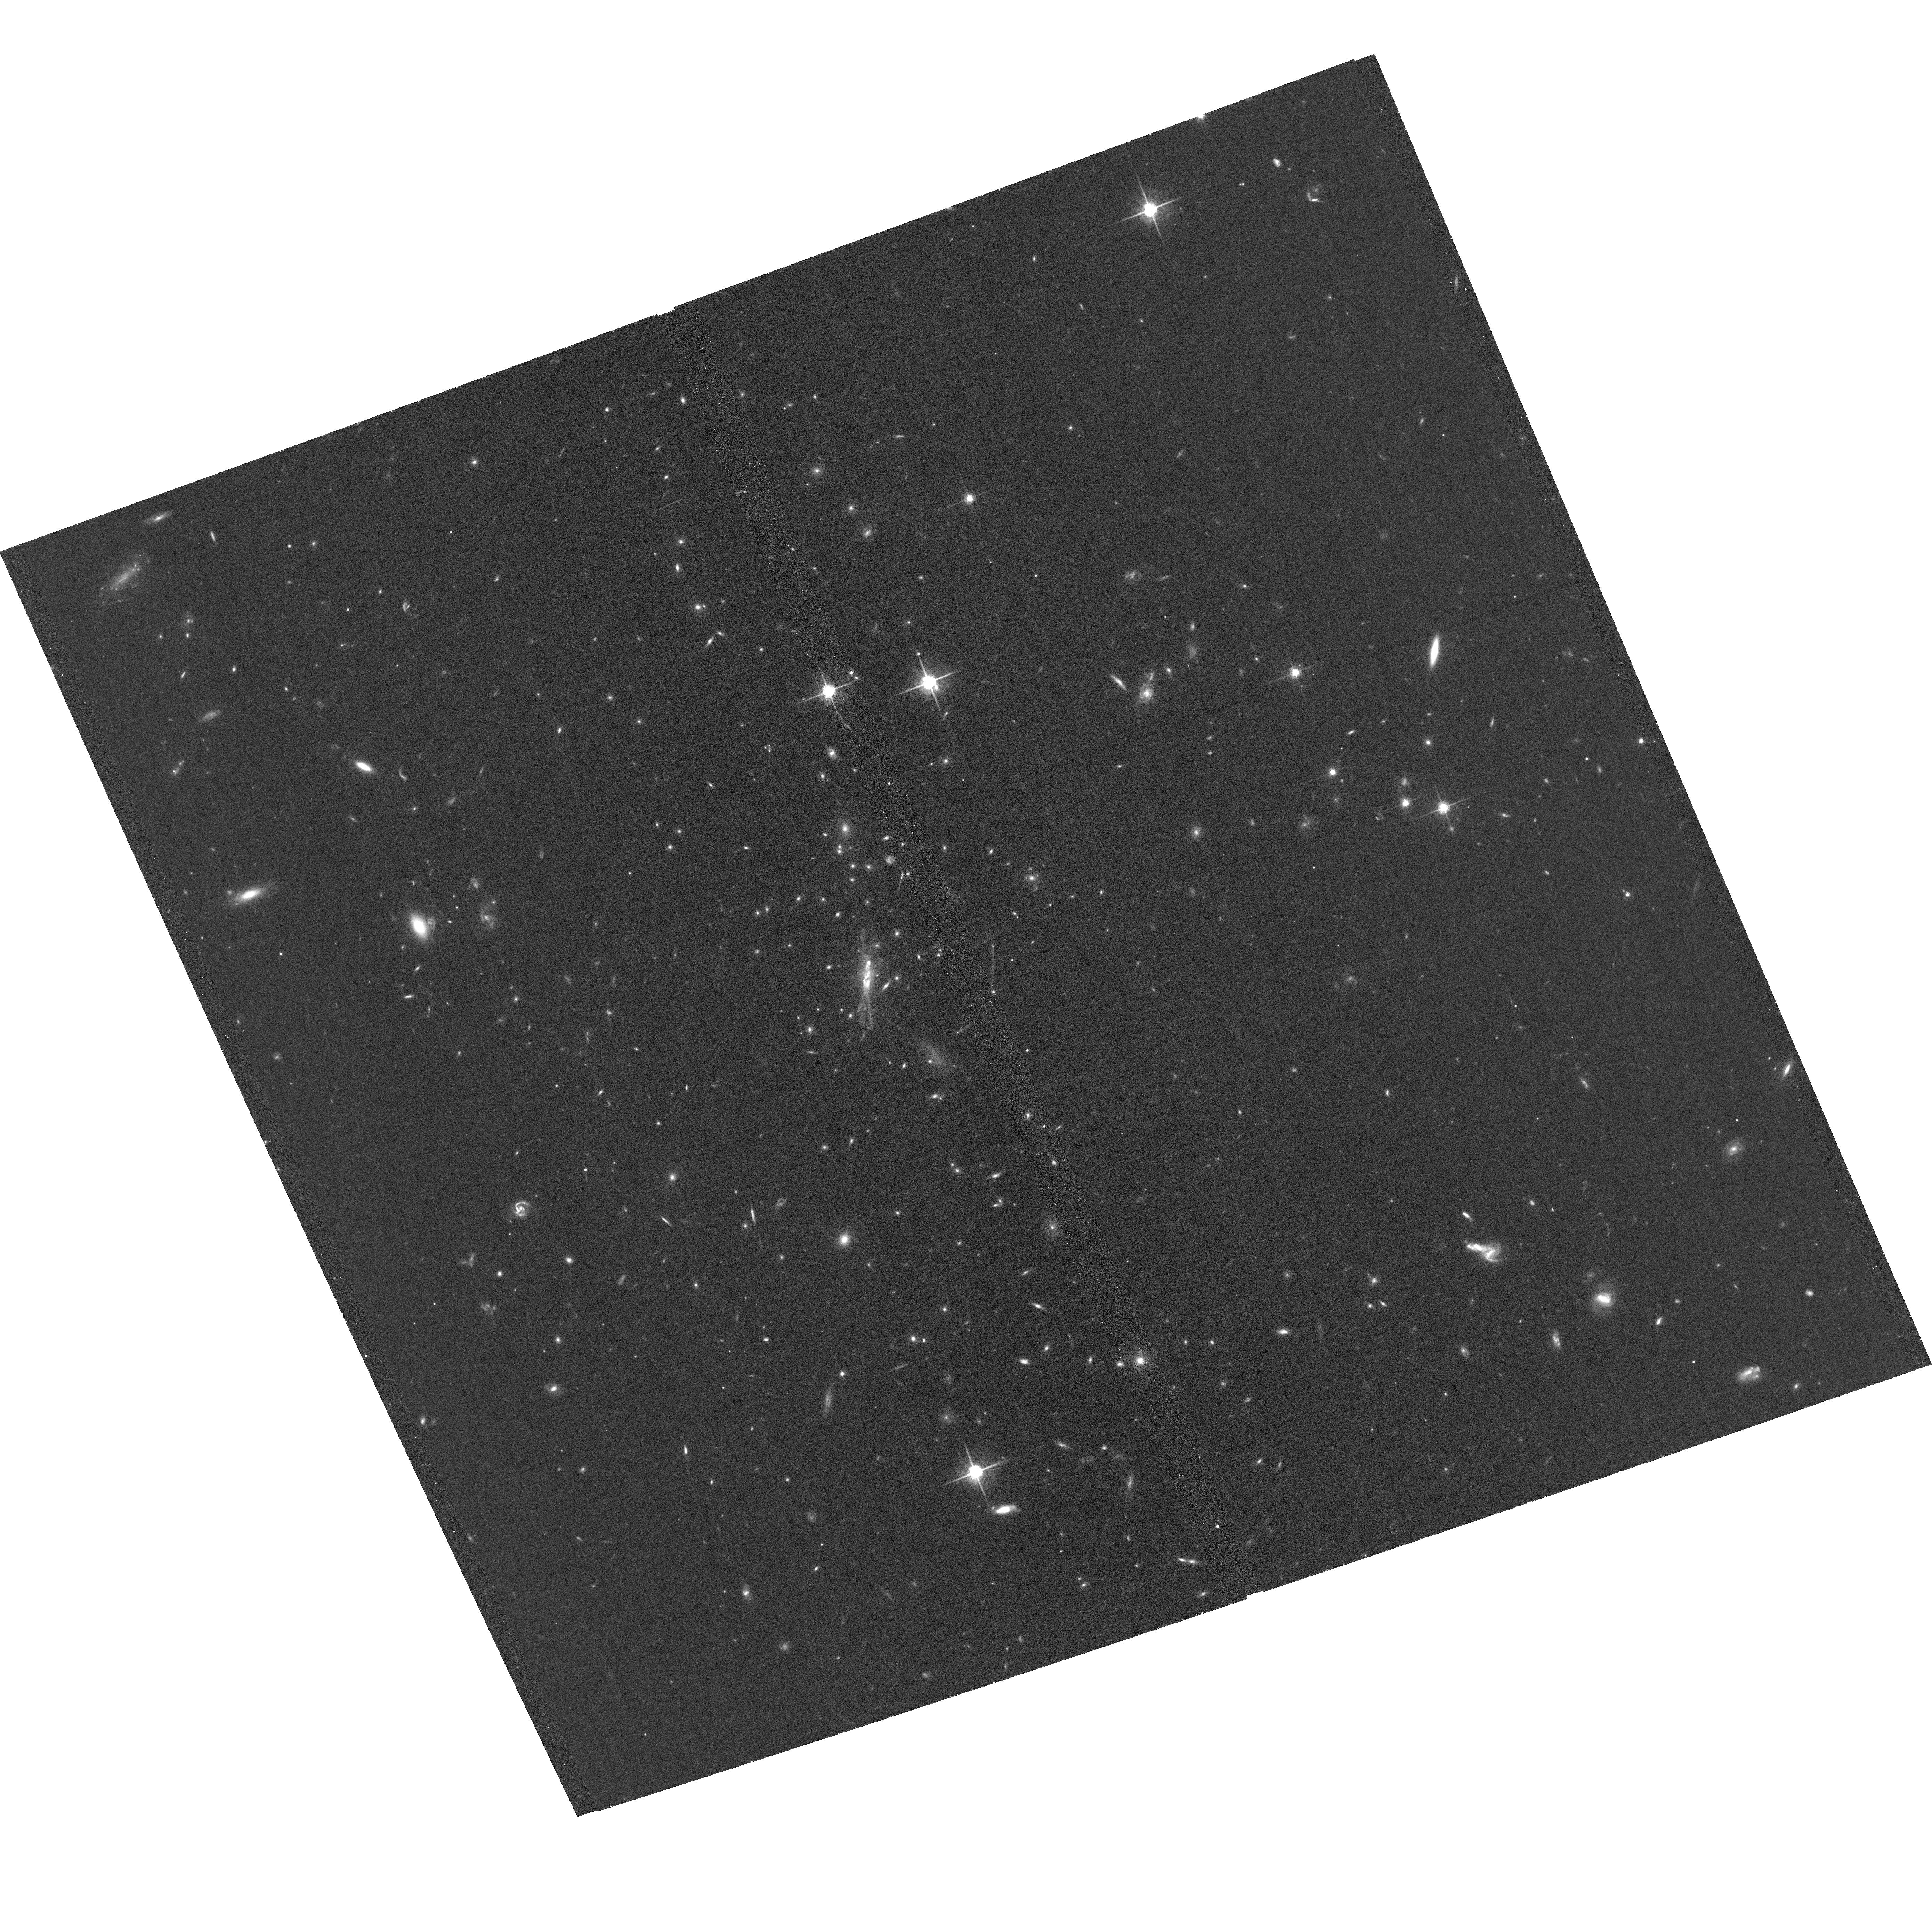
Target: ACT-CLJ1407+10.48
Instrument: ACS/WFC
Filter: F775W
Exposure: 35 min
Observation ID: hst_17244_01_acs_wfc_f775w_jf2a01

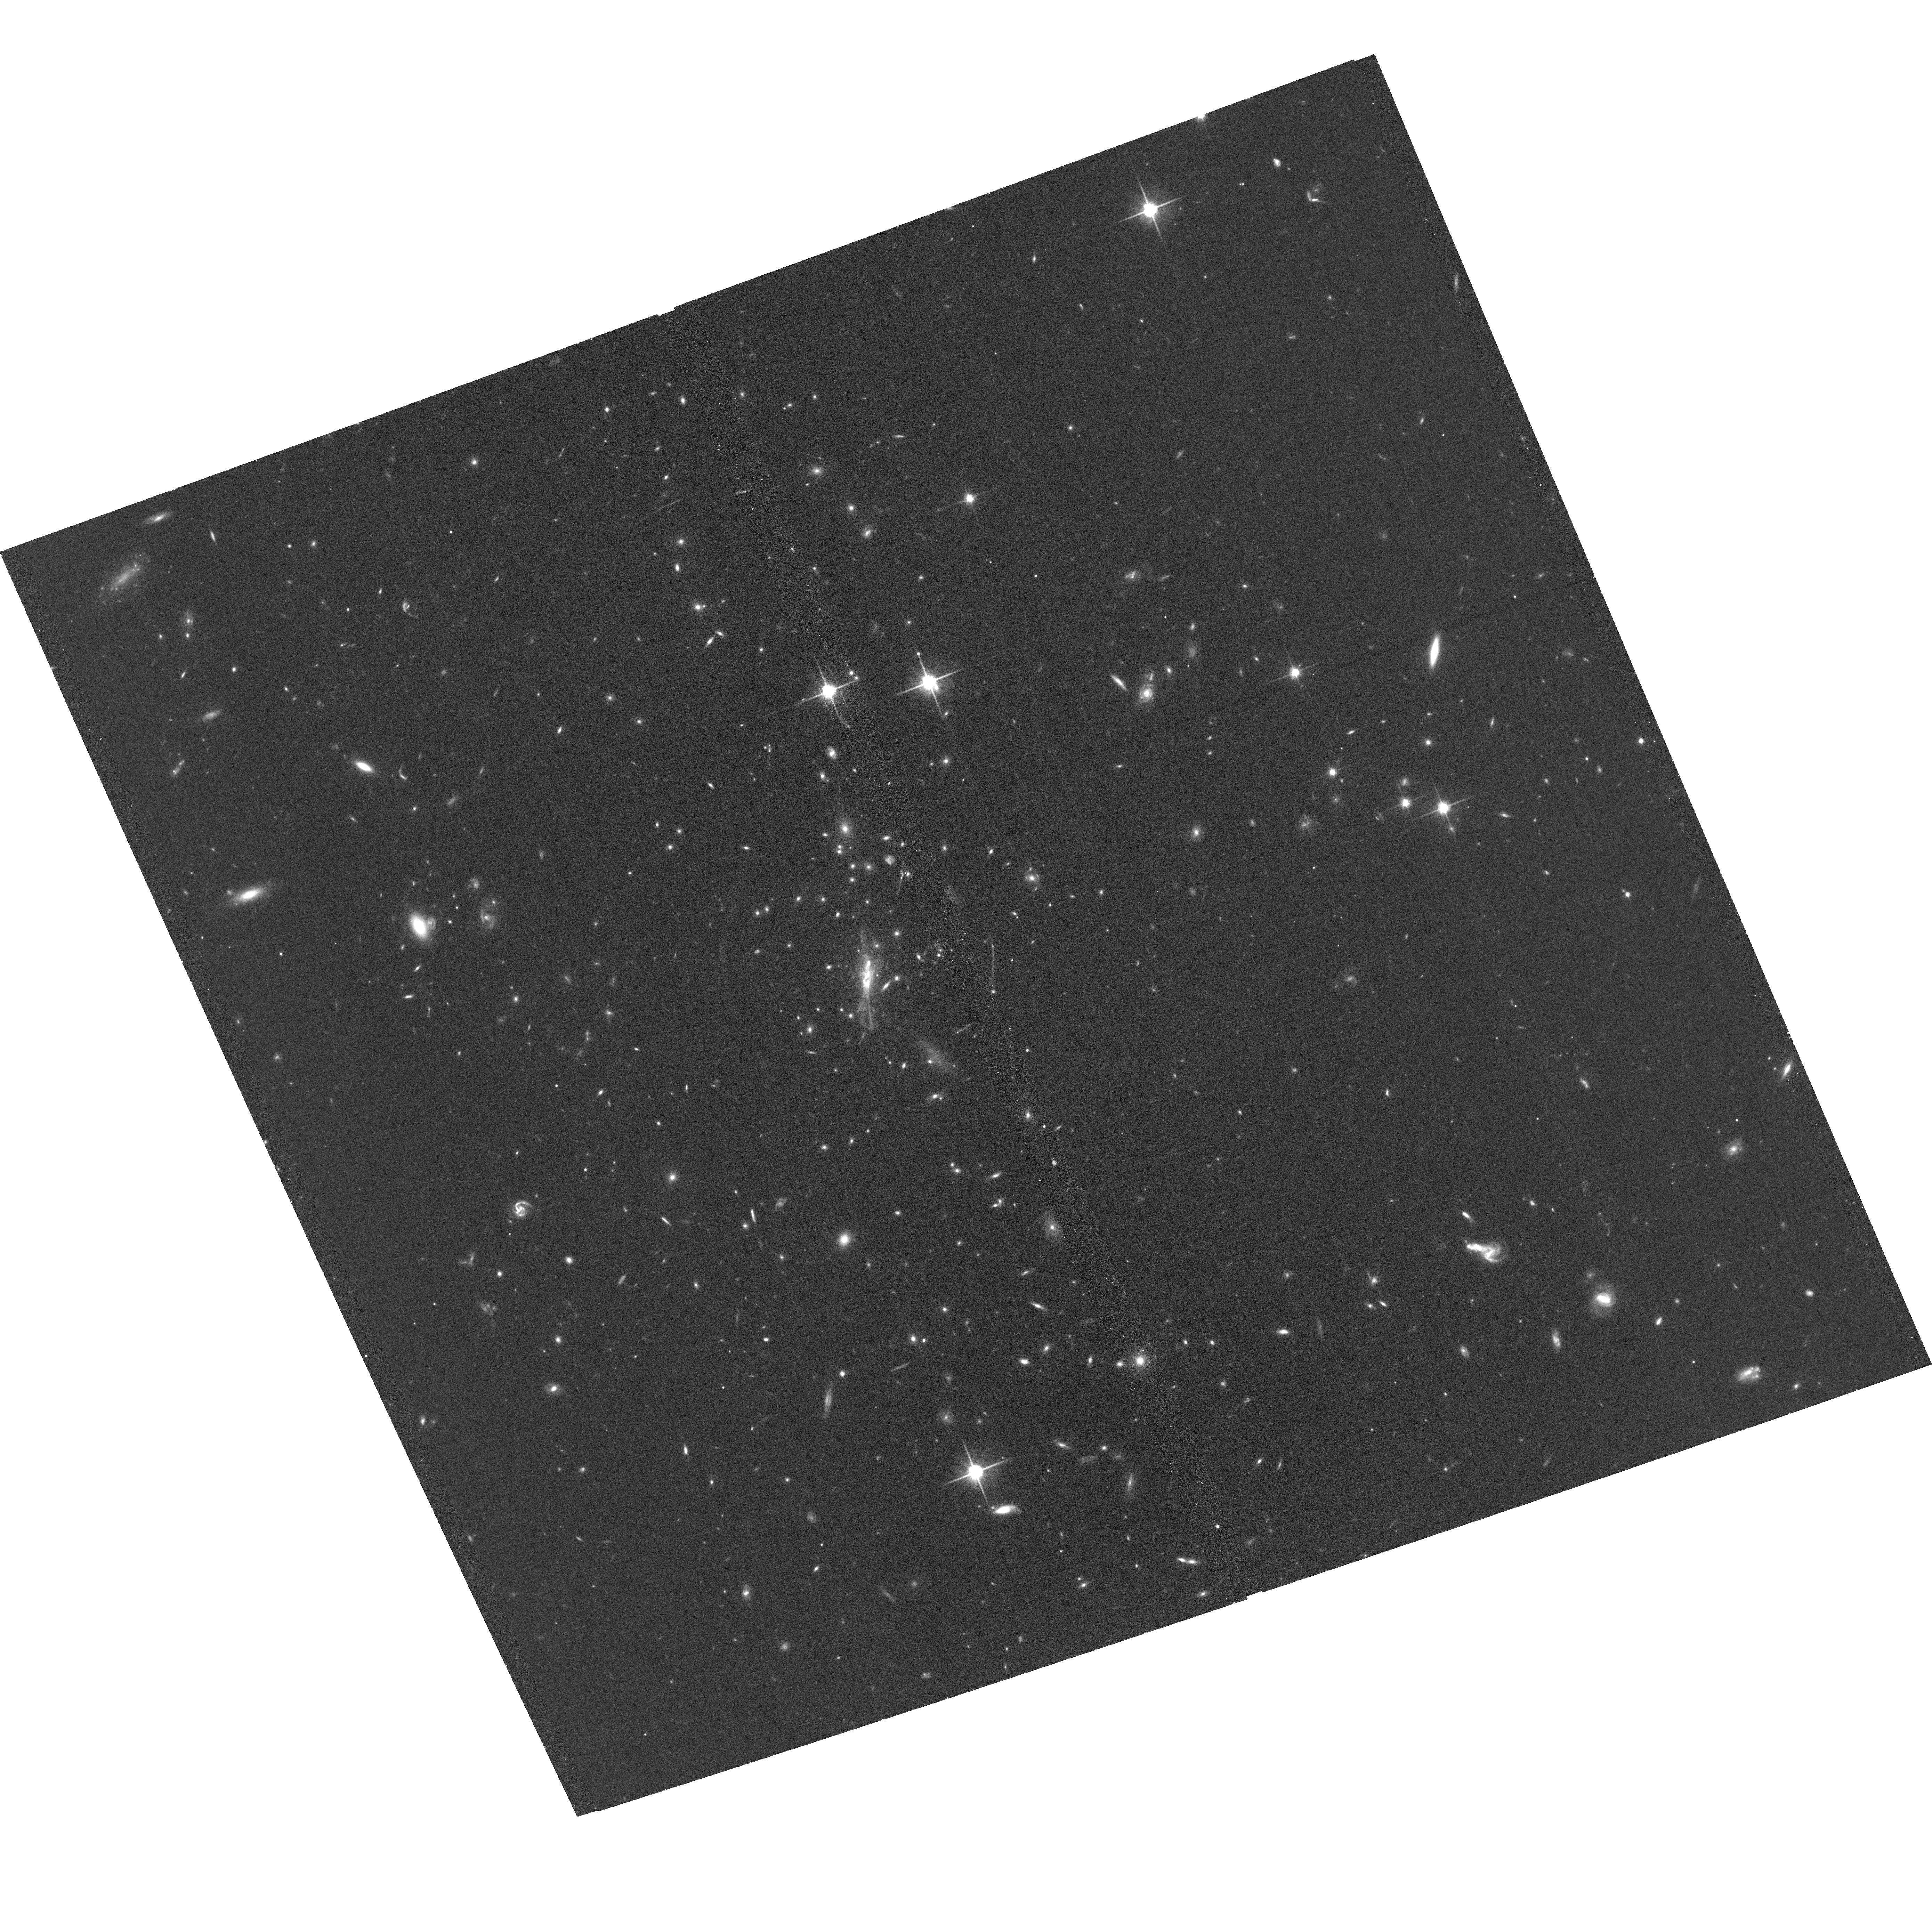
Target: ACT-CLJ1407+10.48
Instrument: ACS/WFC
Filter: F814W
Exposure: 35 min
Observation ID: hst_17244_01_acs_wfc_f814w_jf2a01

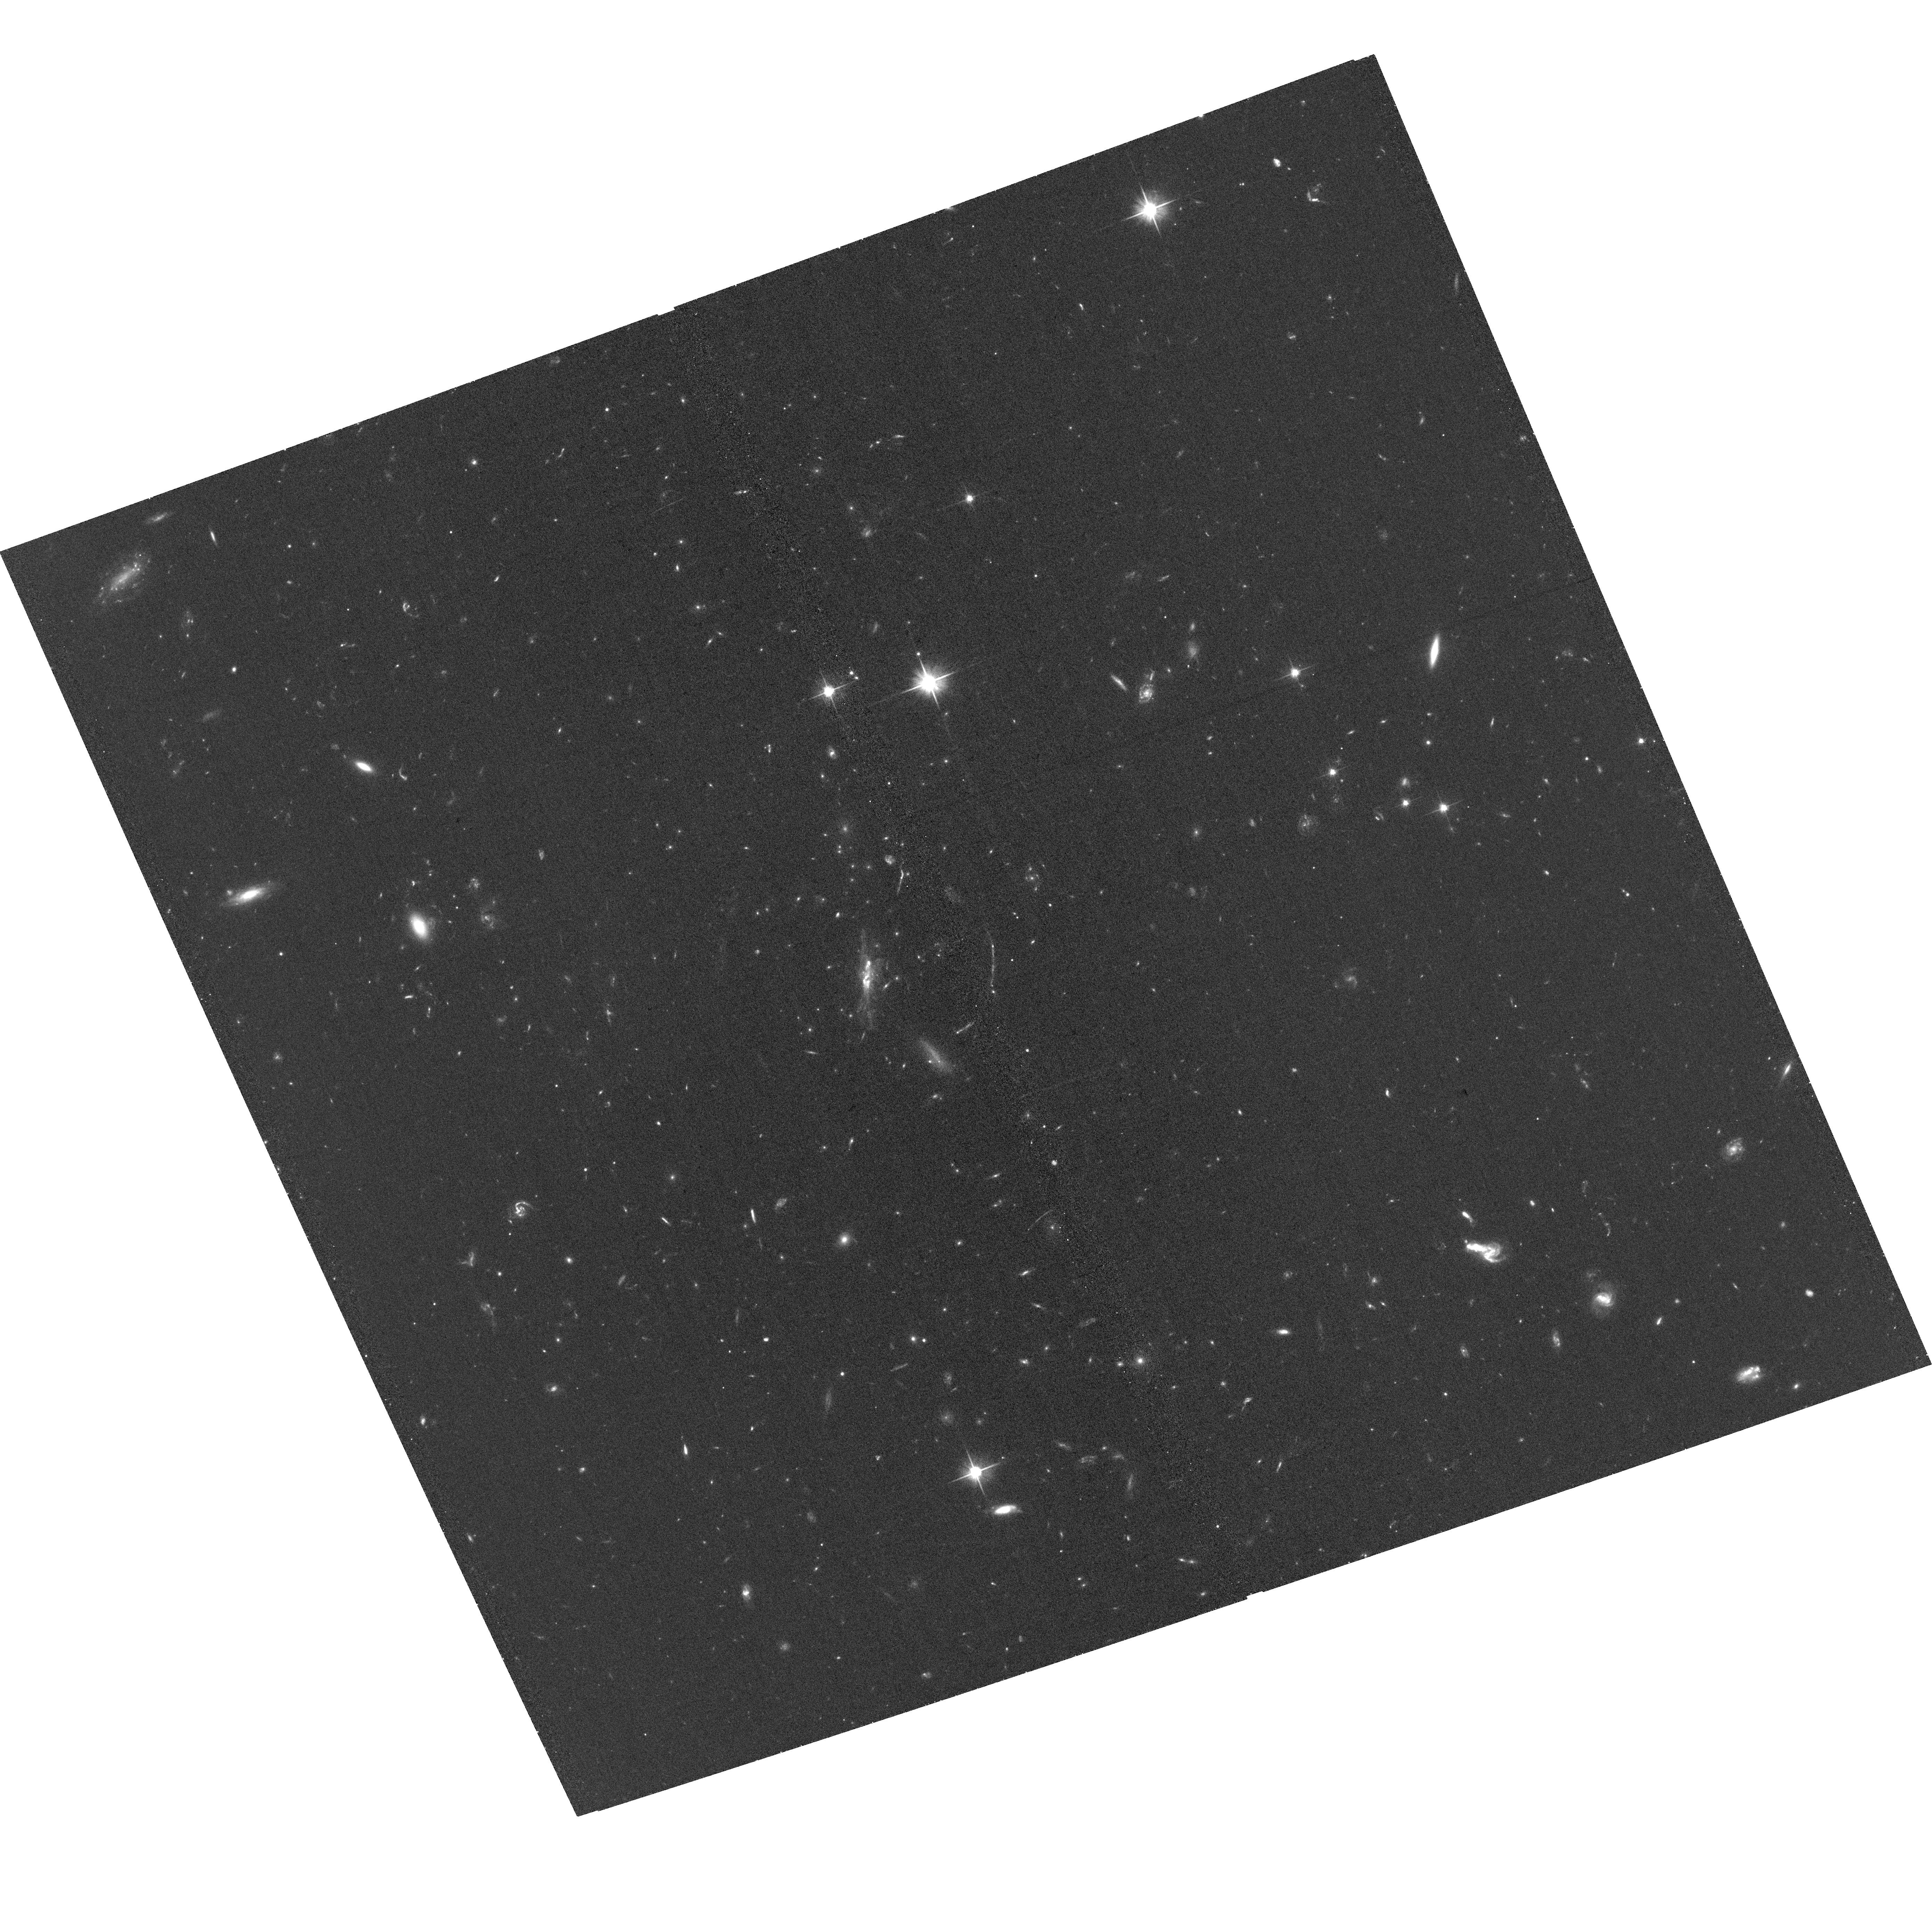
Target: ACT-CLJ1407+10.48
Instrument: ACS/WFC
Filter: F606W
Exposure: 34 min
Observation ID: hst_17244_01_acs_wfc_f606w_jf2a01

A New High Redshift, High Mass SZ-Selected Cluster (PI: Hughes, John P.)

We propose the first detailed X-ray spectral imaging observation of the intracluster medium in a newly identified high redshift (z=0.836), massive, SZ-selected cluster. The proposed target is the seventh highest signal-to-noise cluster in the recently published ACT sample of 4195 clusters, exceeded in its redshift range only by El Gordo. ACT-CL J1407.0+10.48 is the fifth highest mass cluster at its redshift or higher in this sample. The goal of the proposal is a comprehensive study of the hot gas and dark matter in this potentially exceptional system.